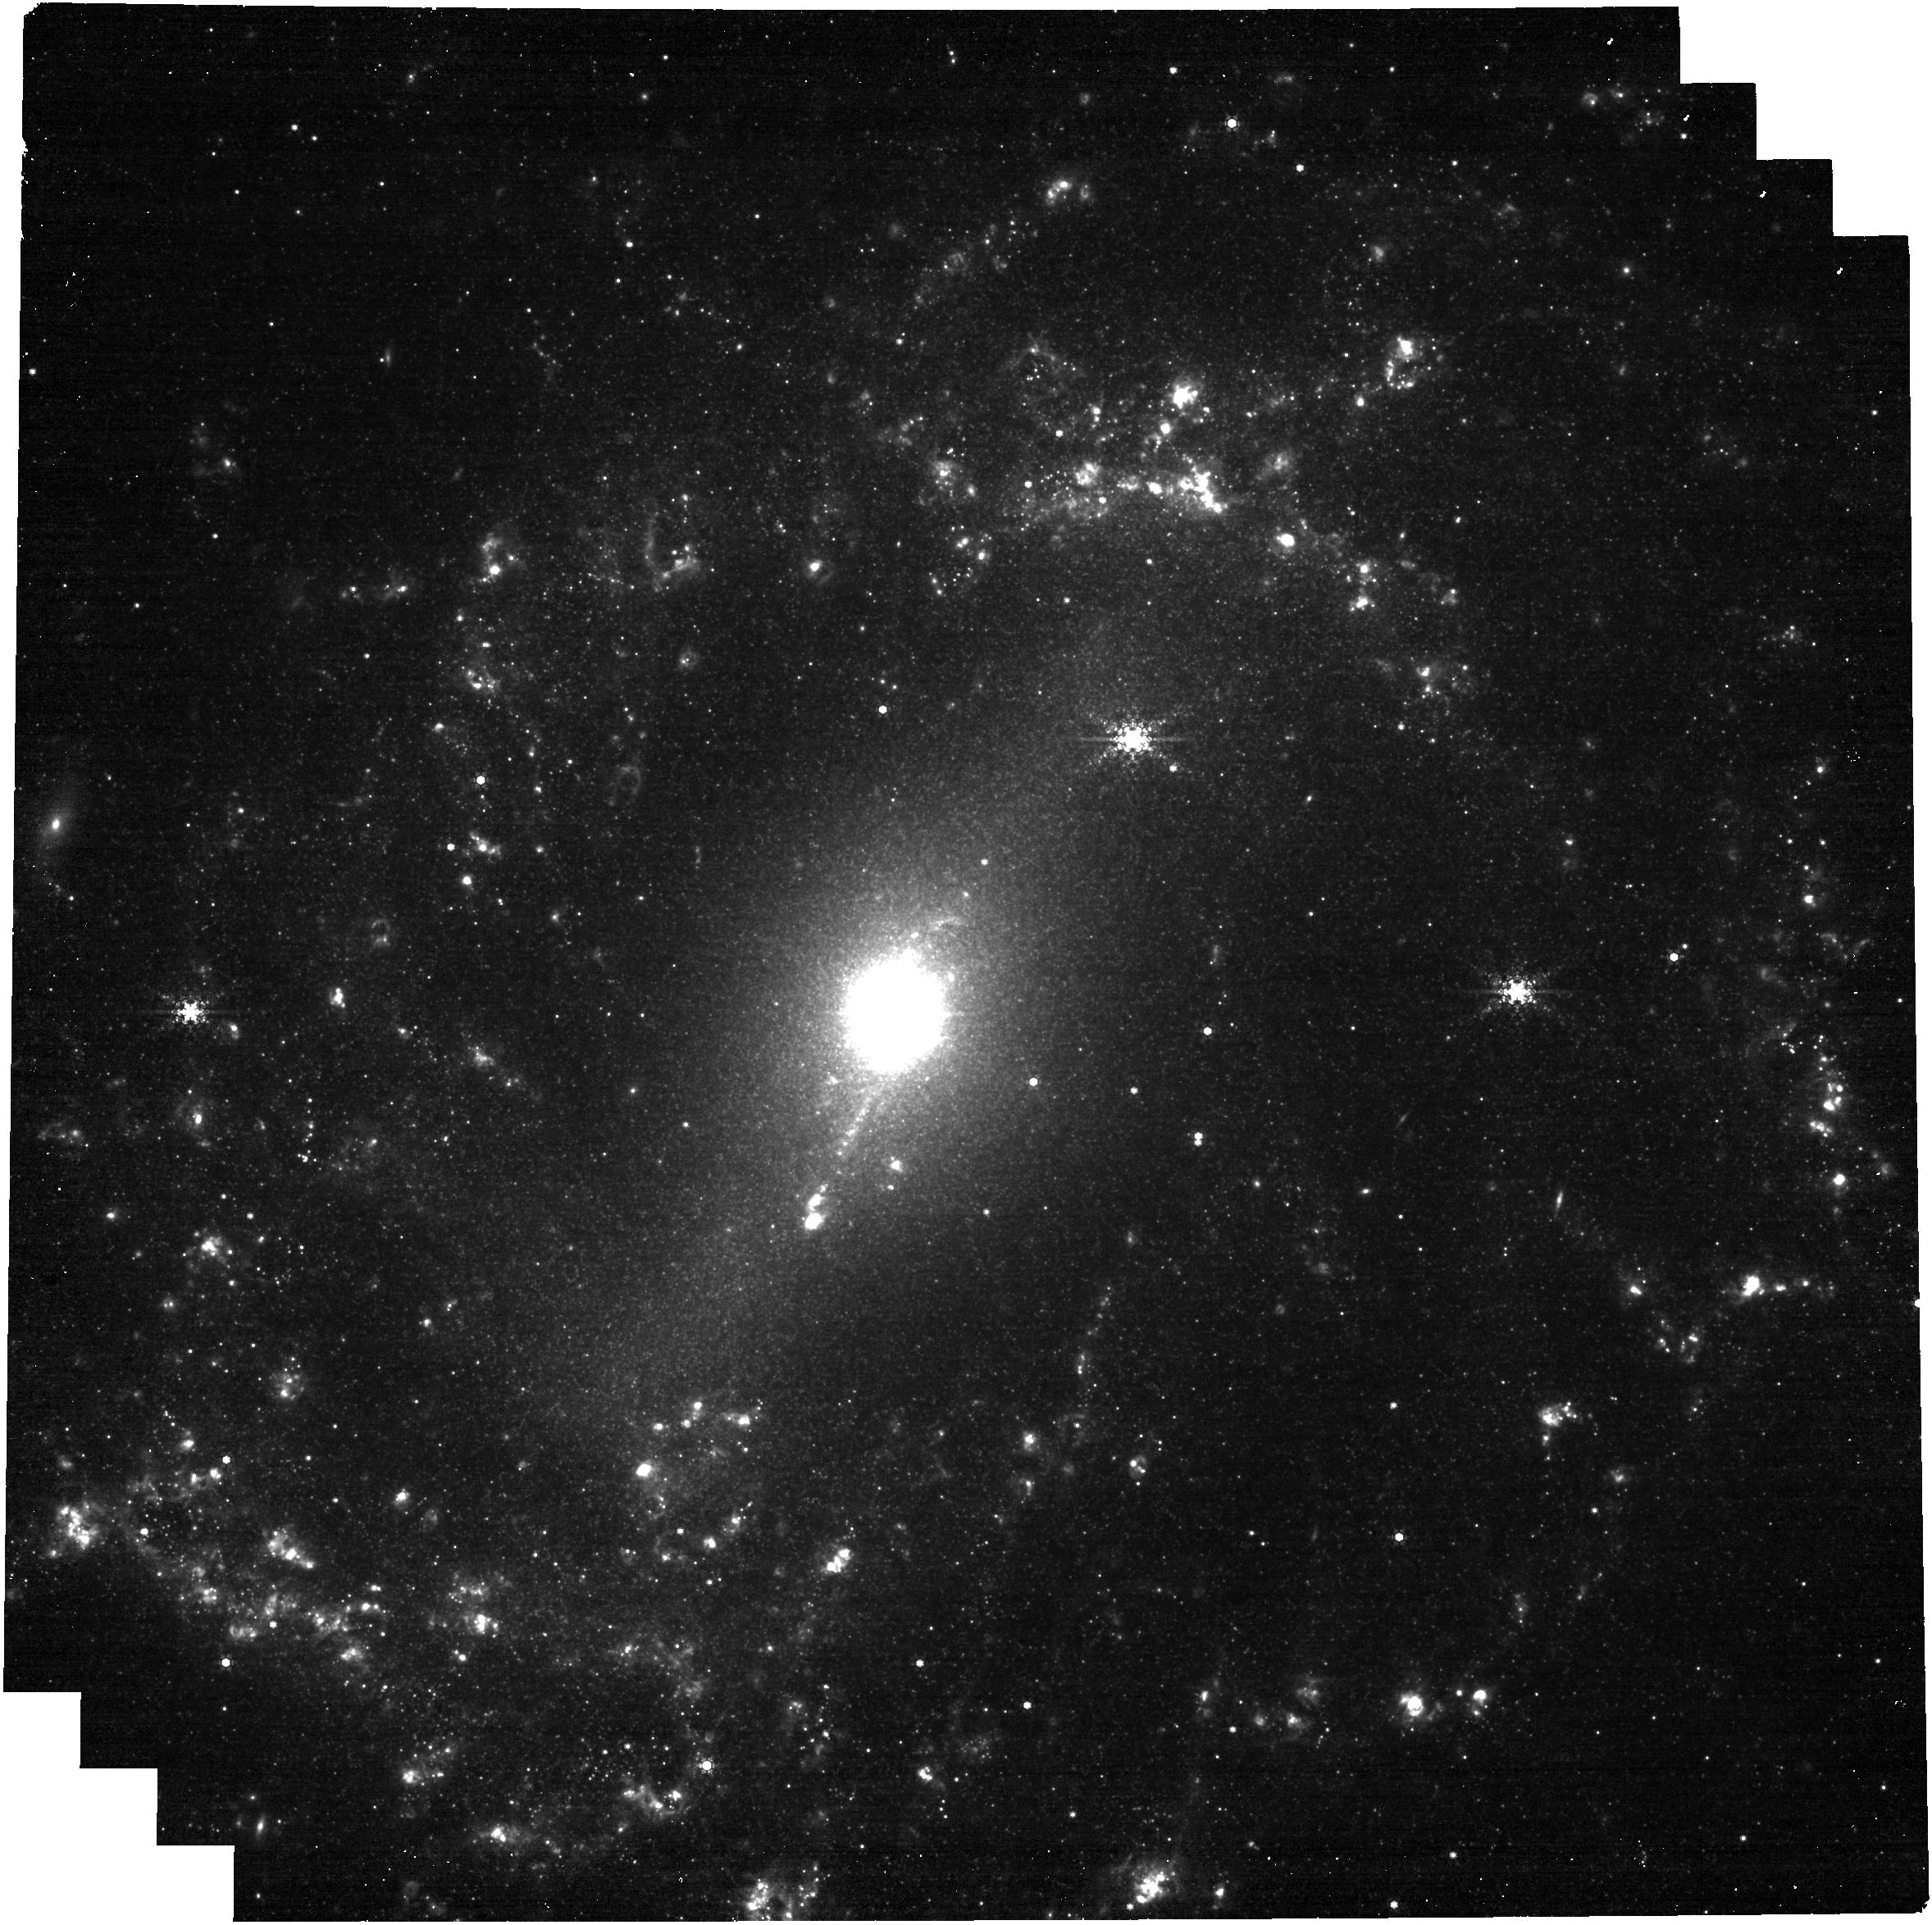
Target: NGC-5643
Instrument: NIRCAM
Filter: F444W+F405N
Exposure: 27 min
Observation ID: jw04793-o017_t015_nircam_f405n-f444w

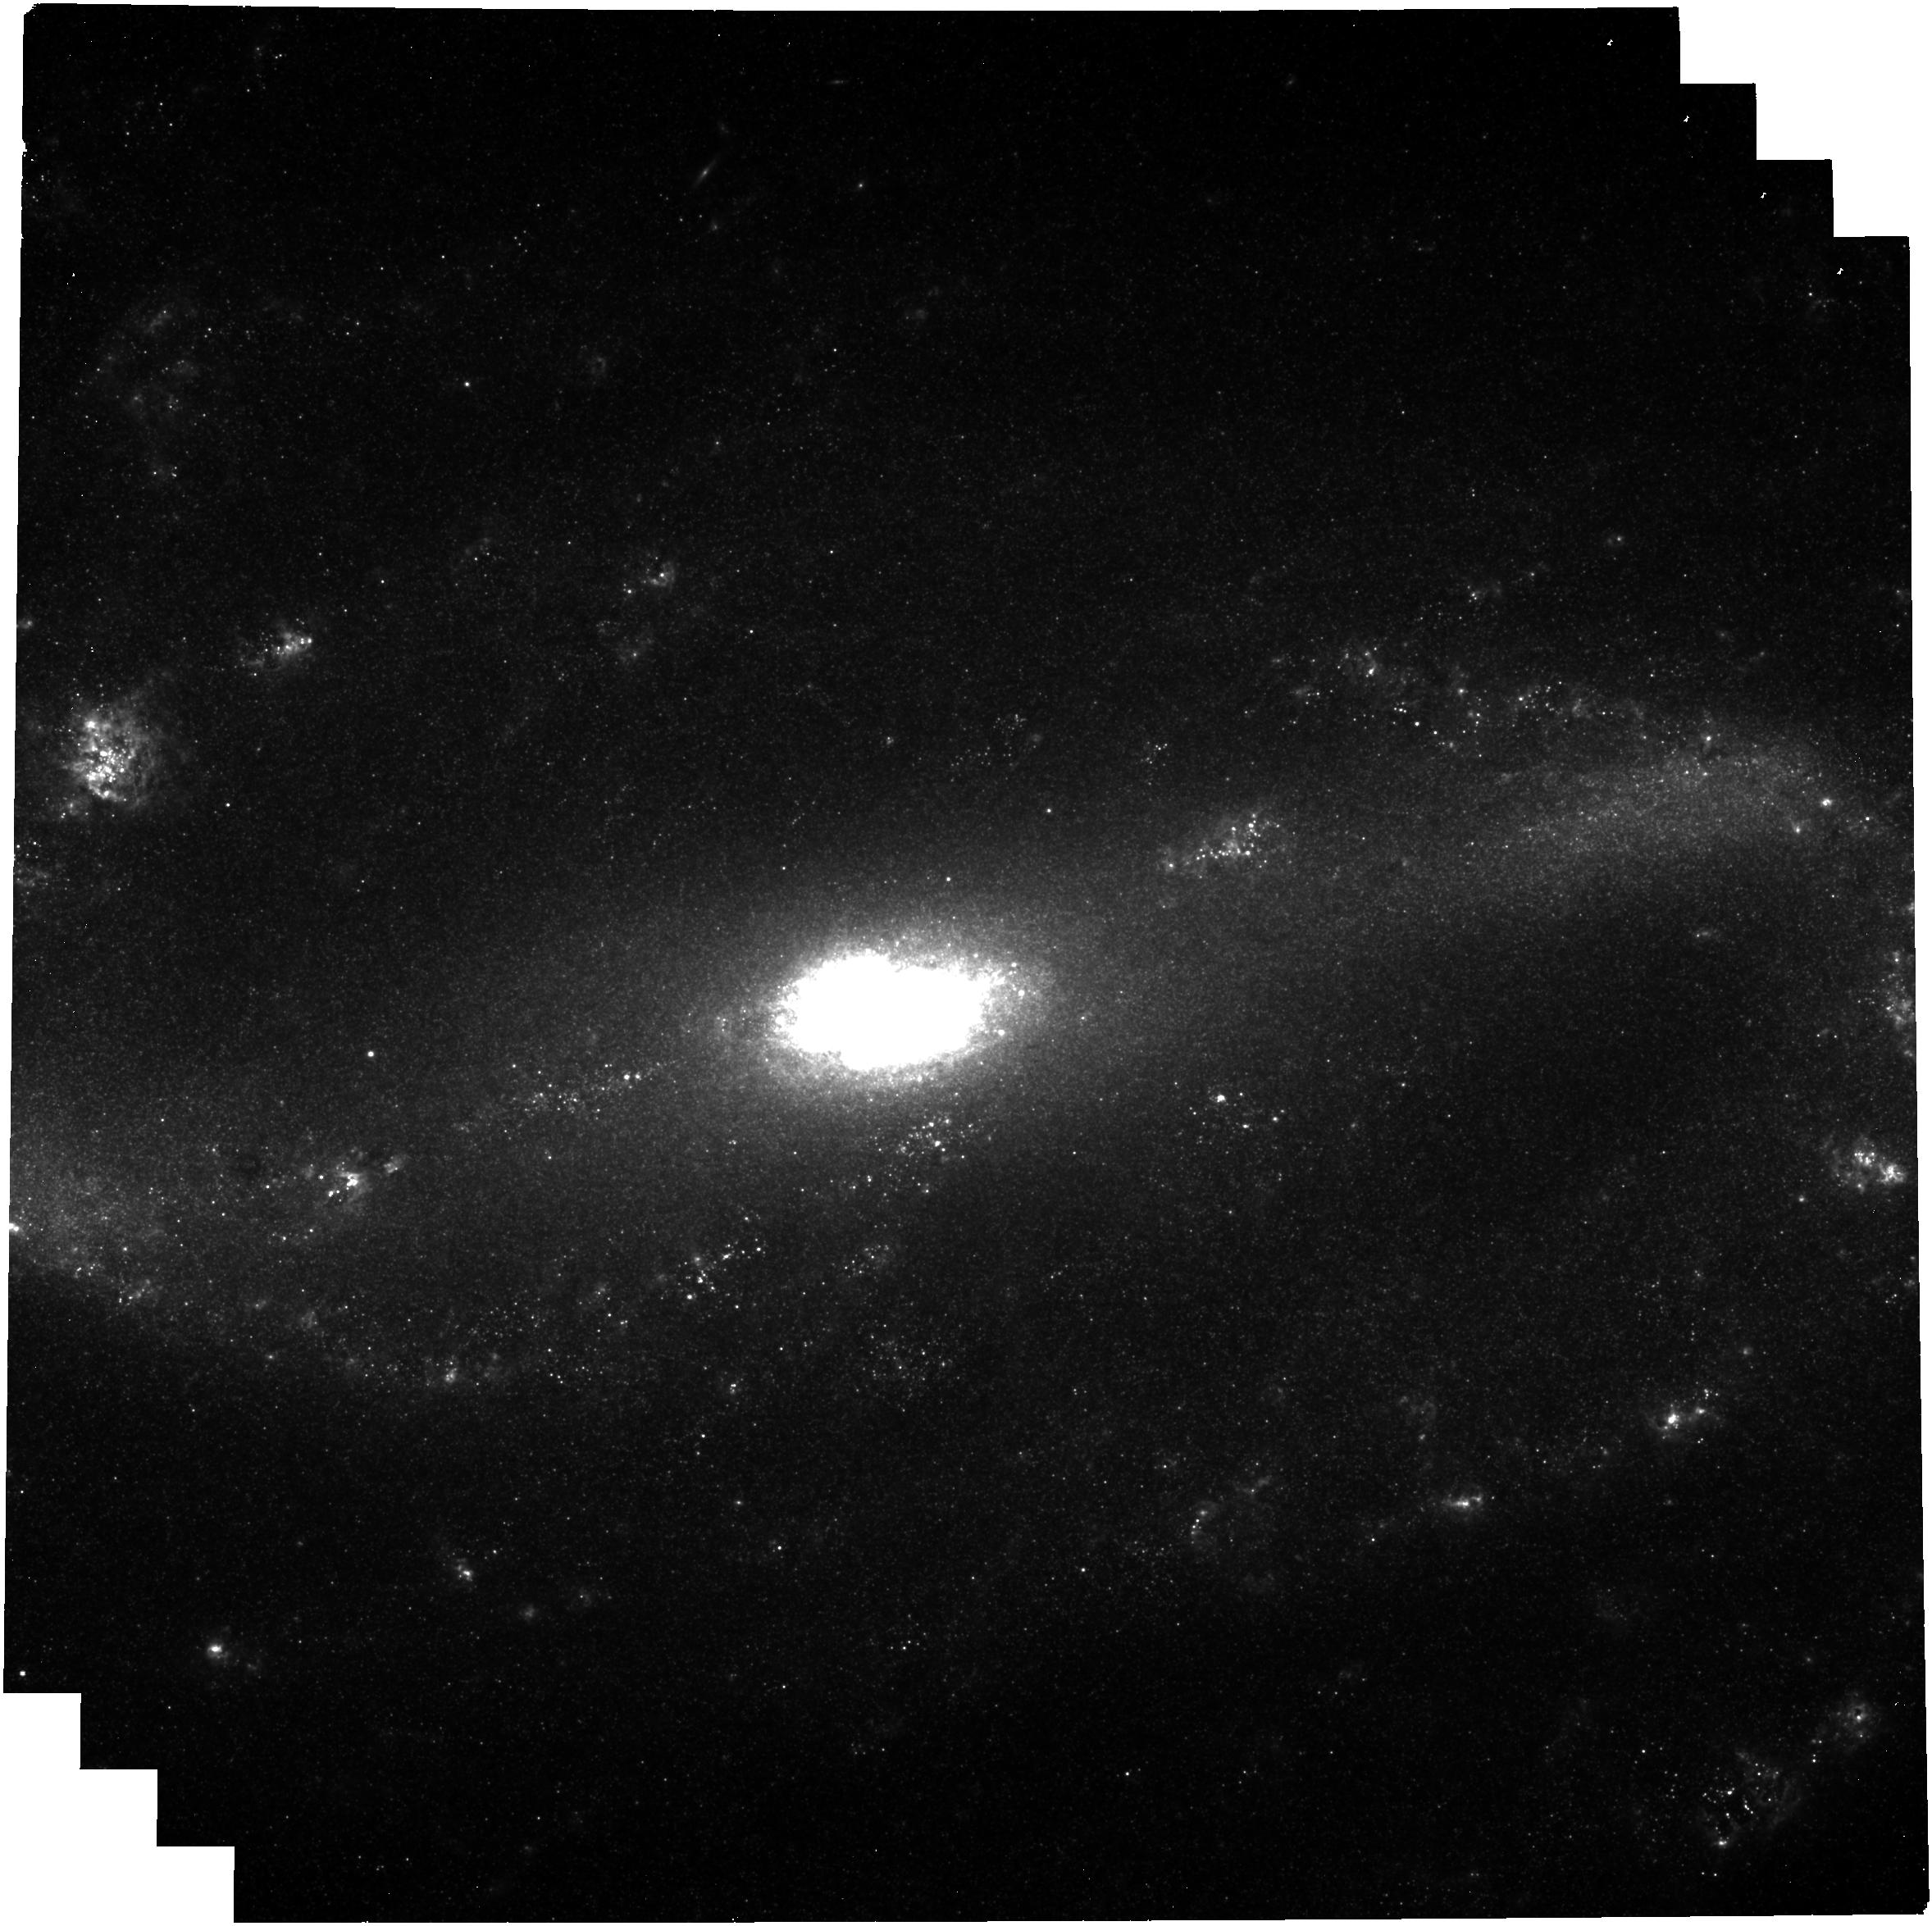
Target: NGC-2903
Instrument: NIRCAM
Filter: F335M
Exposure: 27 min
Observation ID: jw04793-o008_t008_nircam_clear-f335m

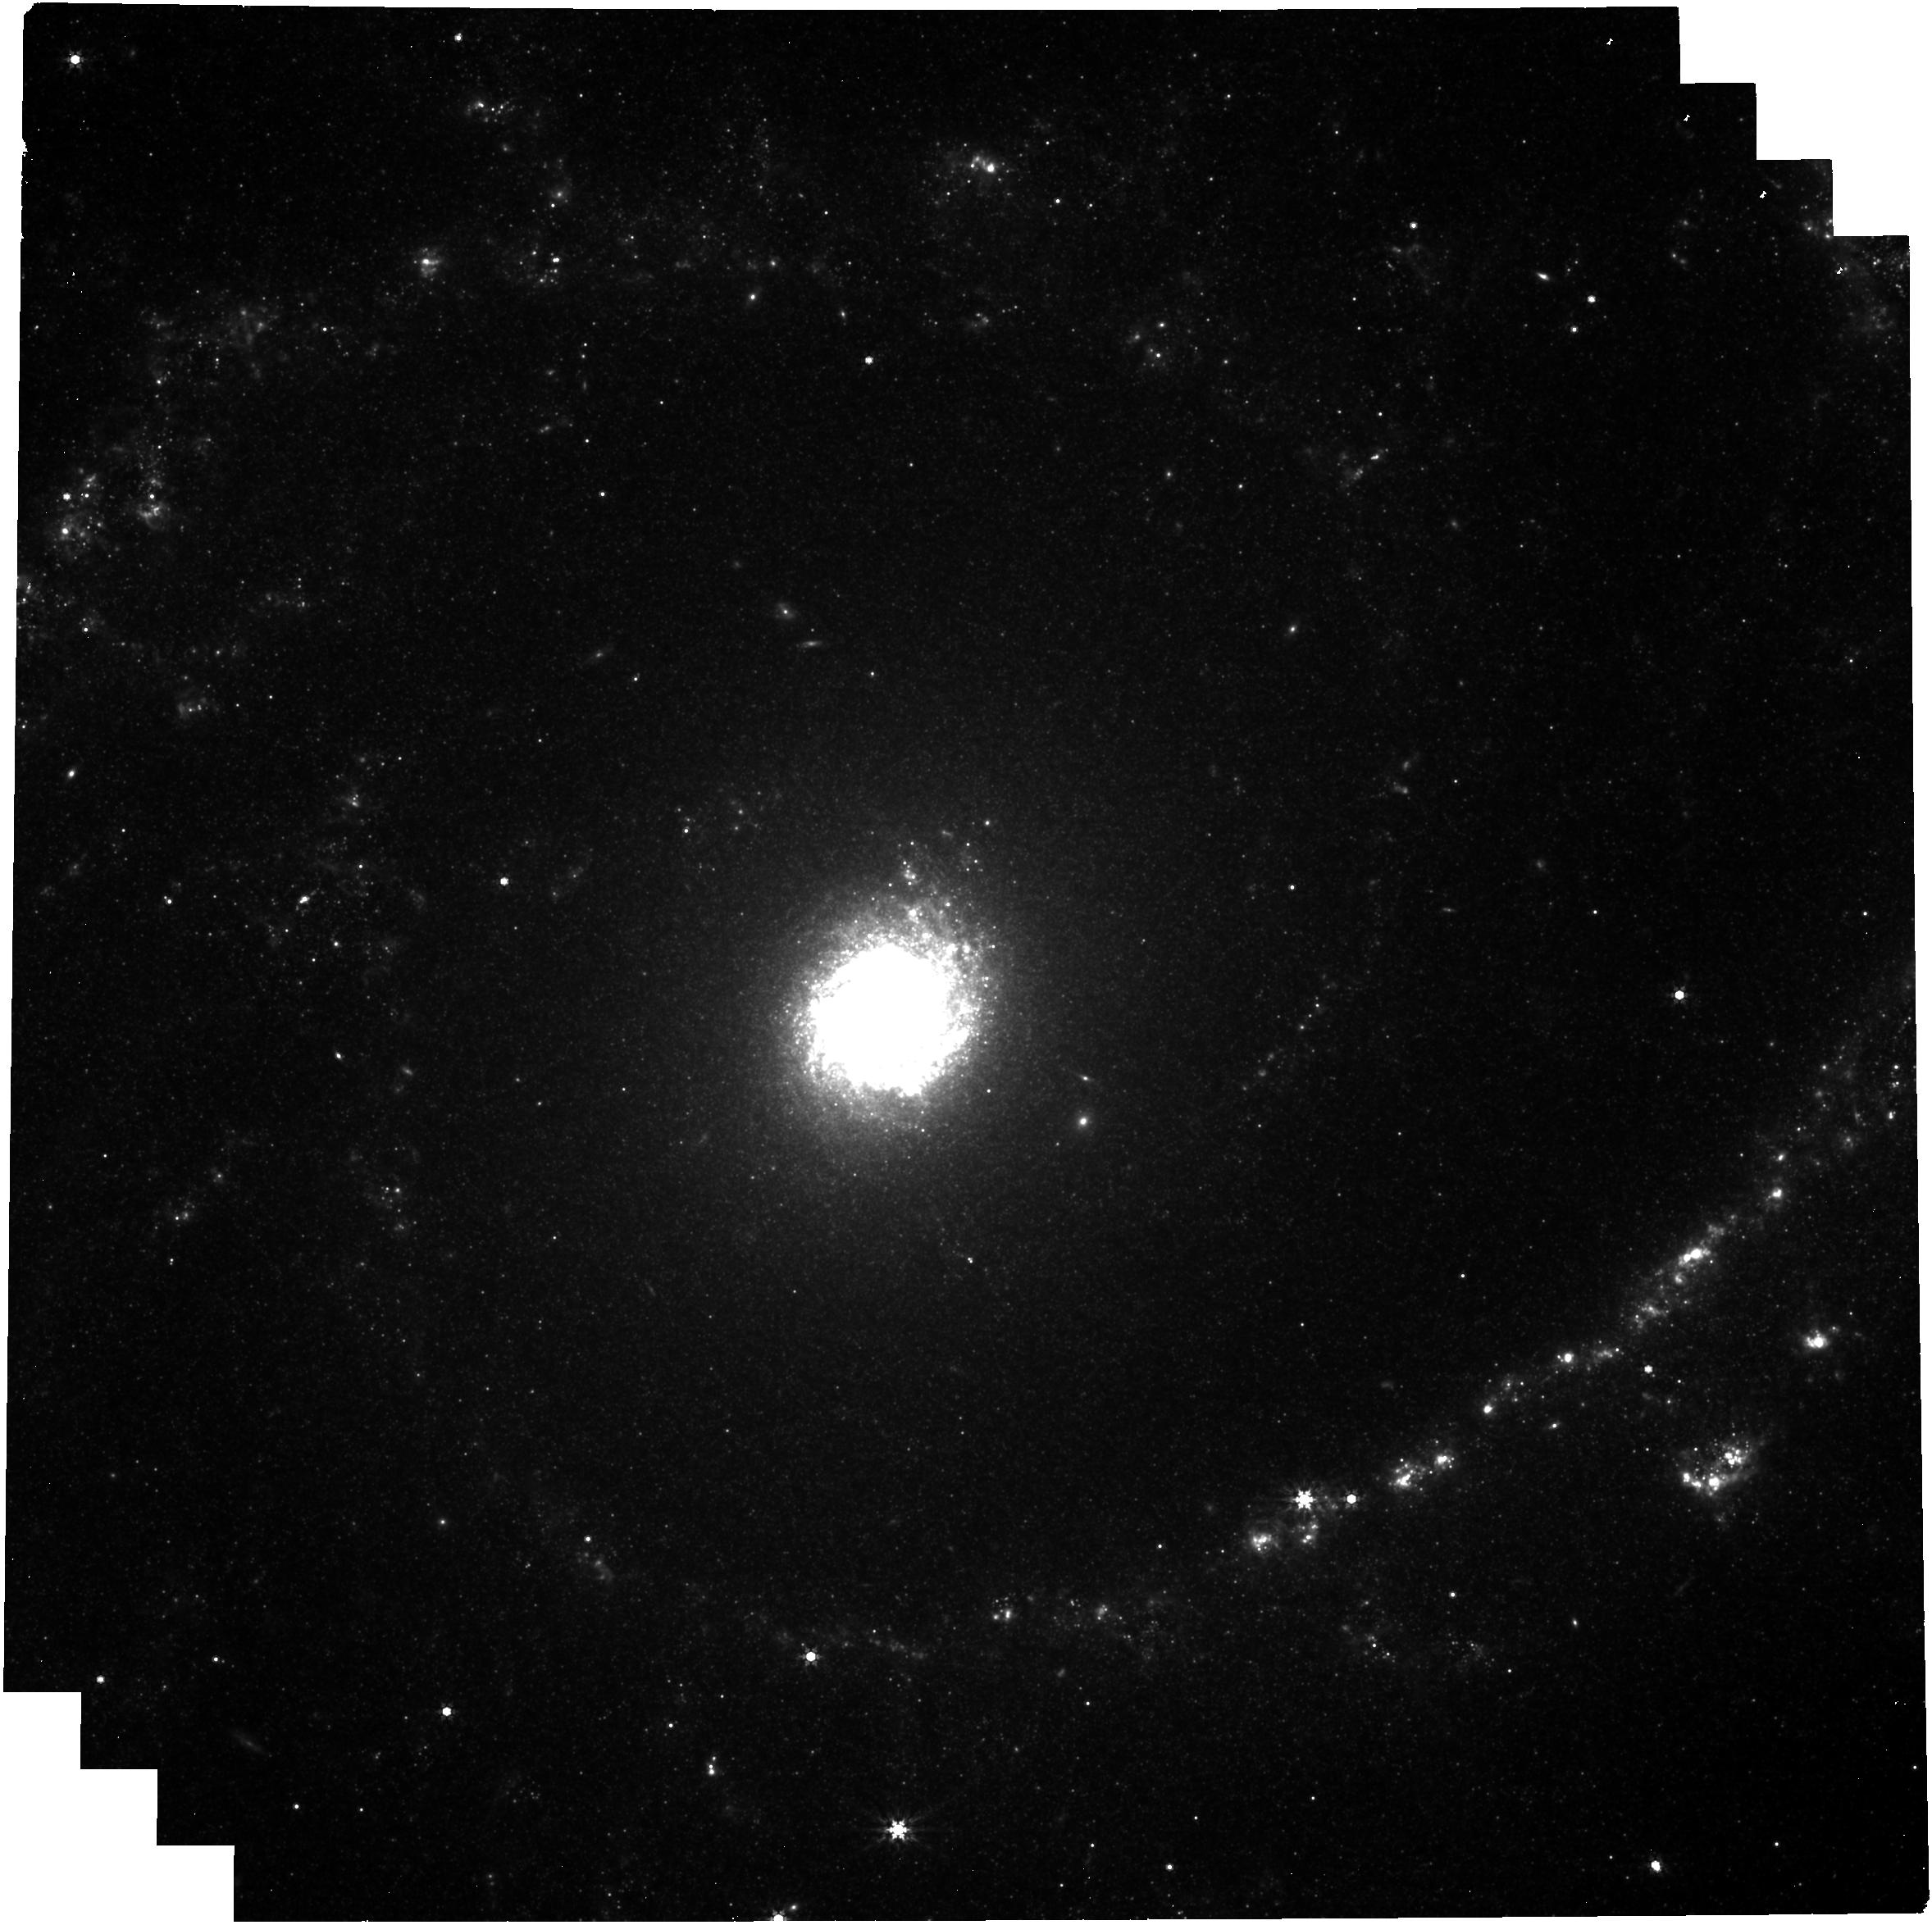
Target: NGC-2997
Instrument: NIRCAM
Filter: F444W
Exposure: 14 min
Observation ID: jw04793-o009_t009_nircam_clear-f444w

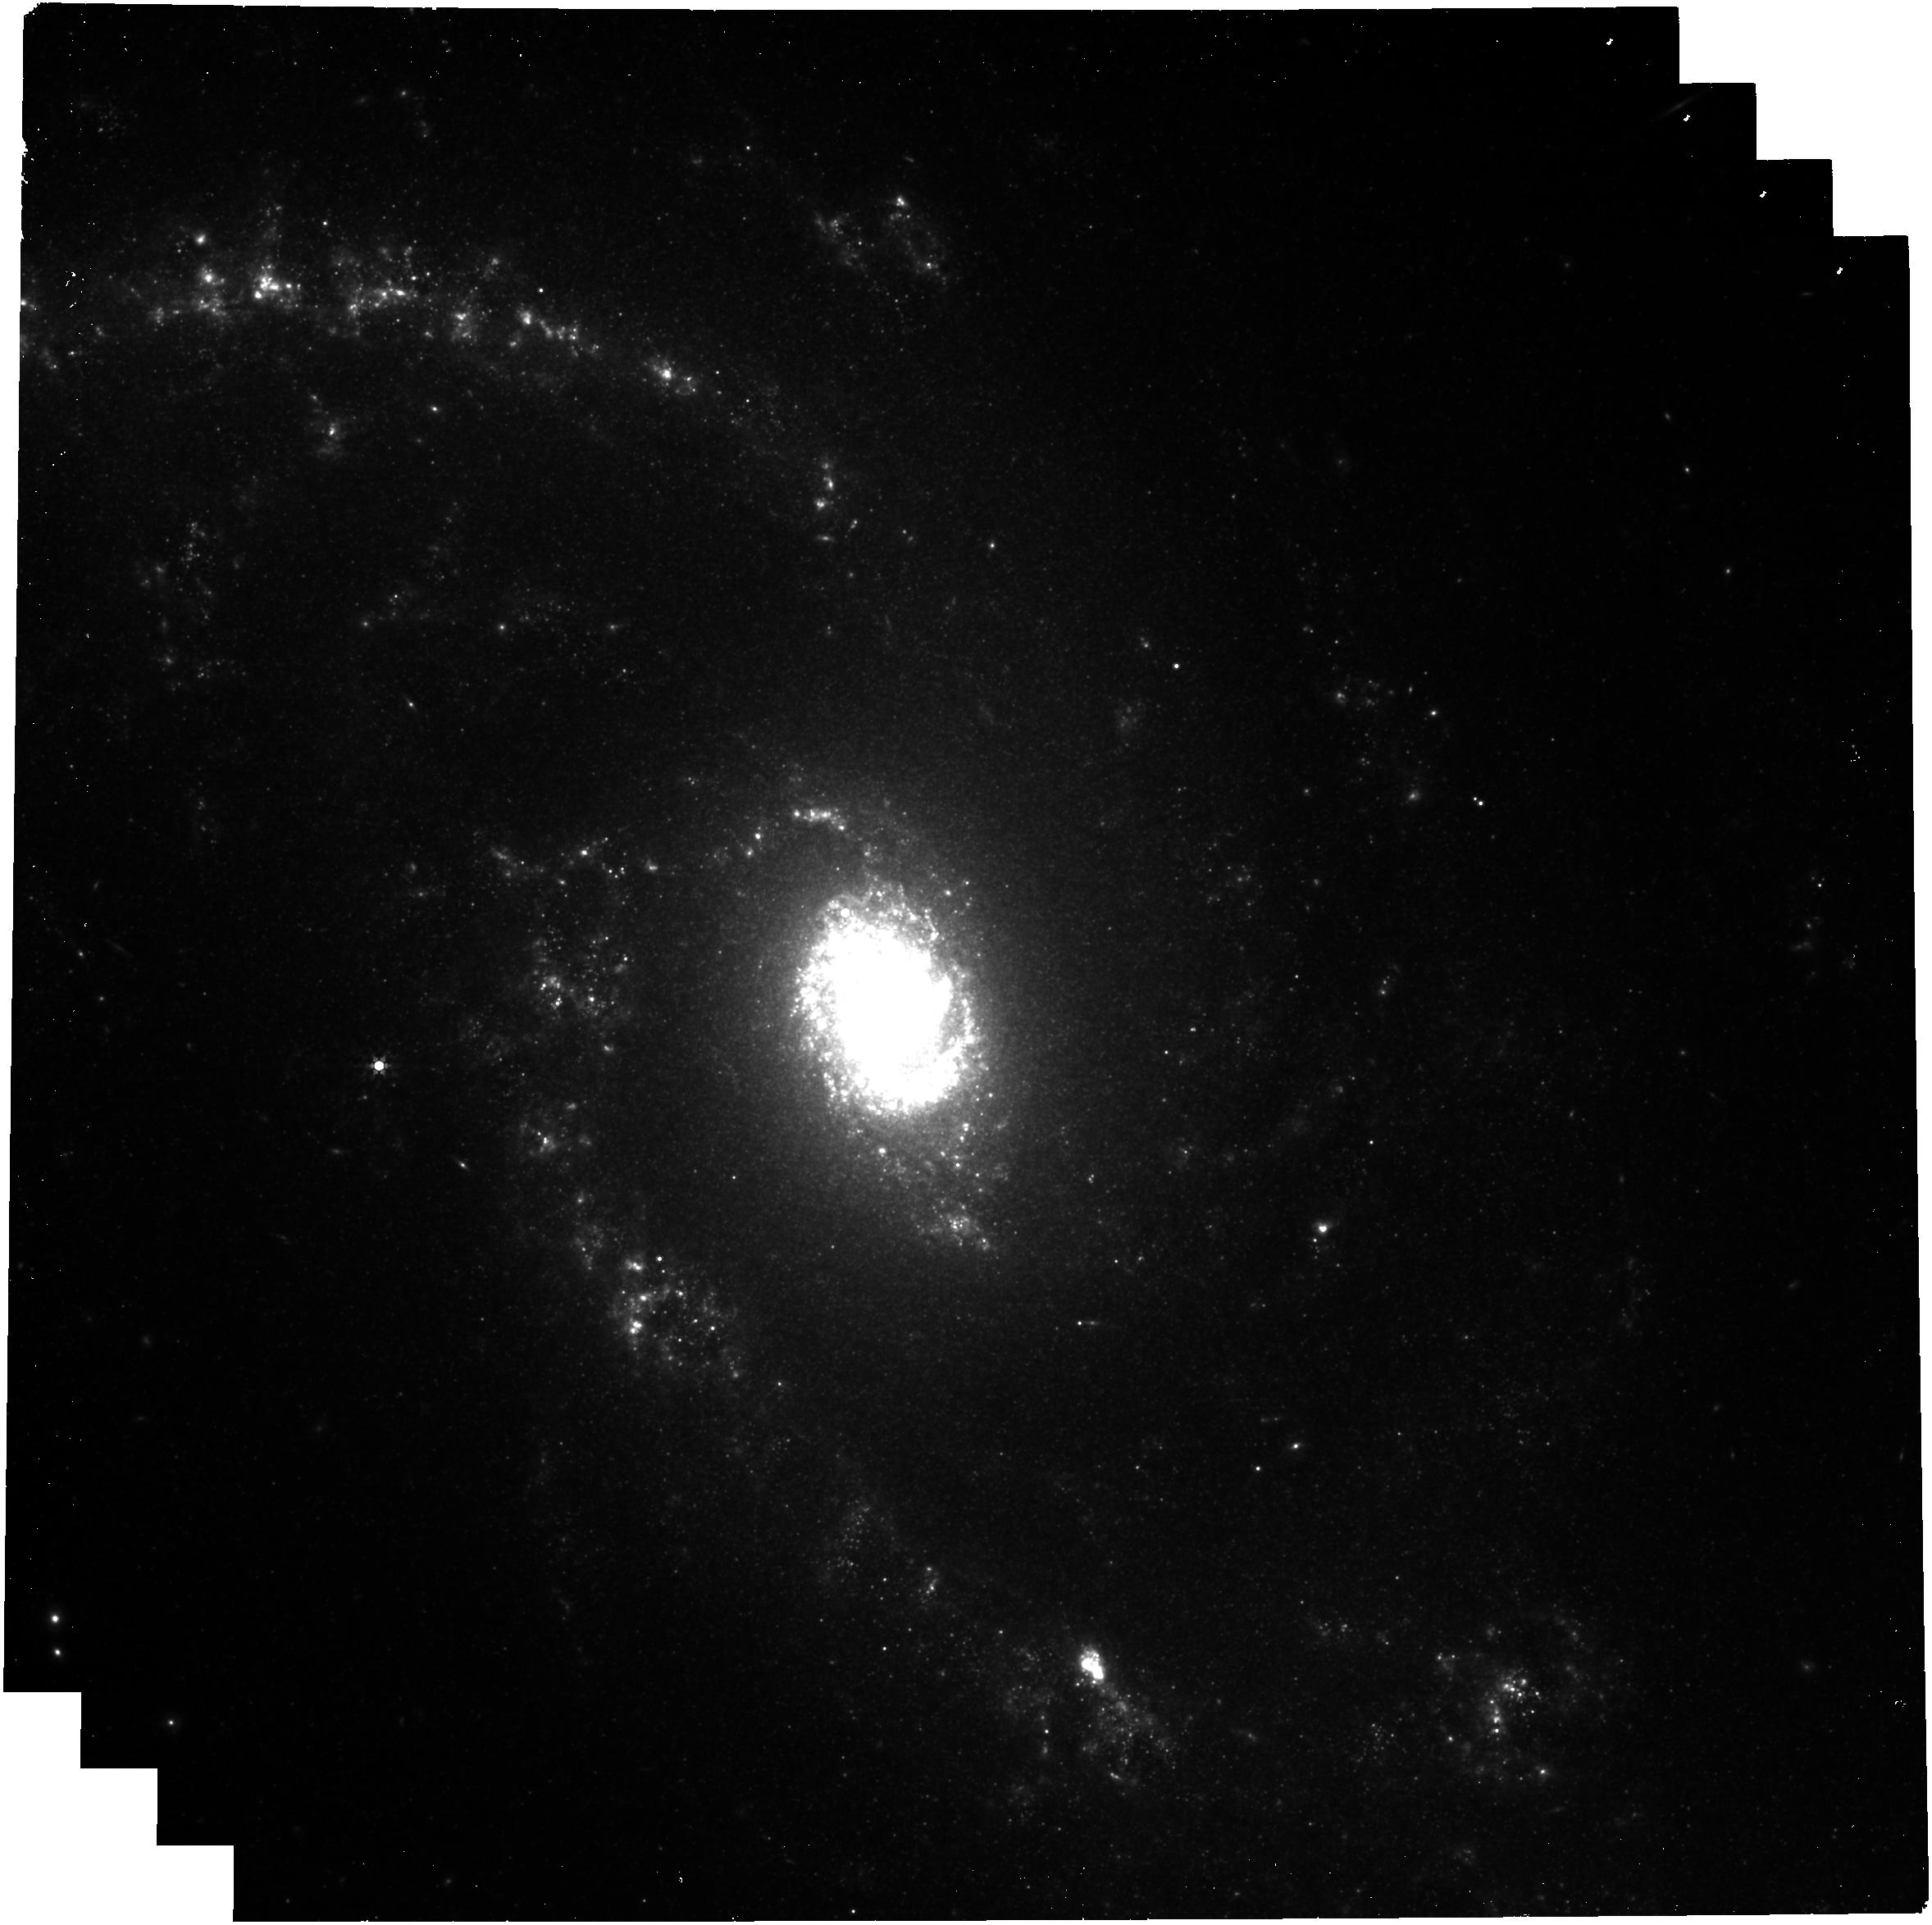
Target: NGC-5248
Instrument: NIRCAM
Filter: F444W
Exposure: 14 min
Observation ID: jw04793-o014_t014_nircam_clear-f444w

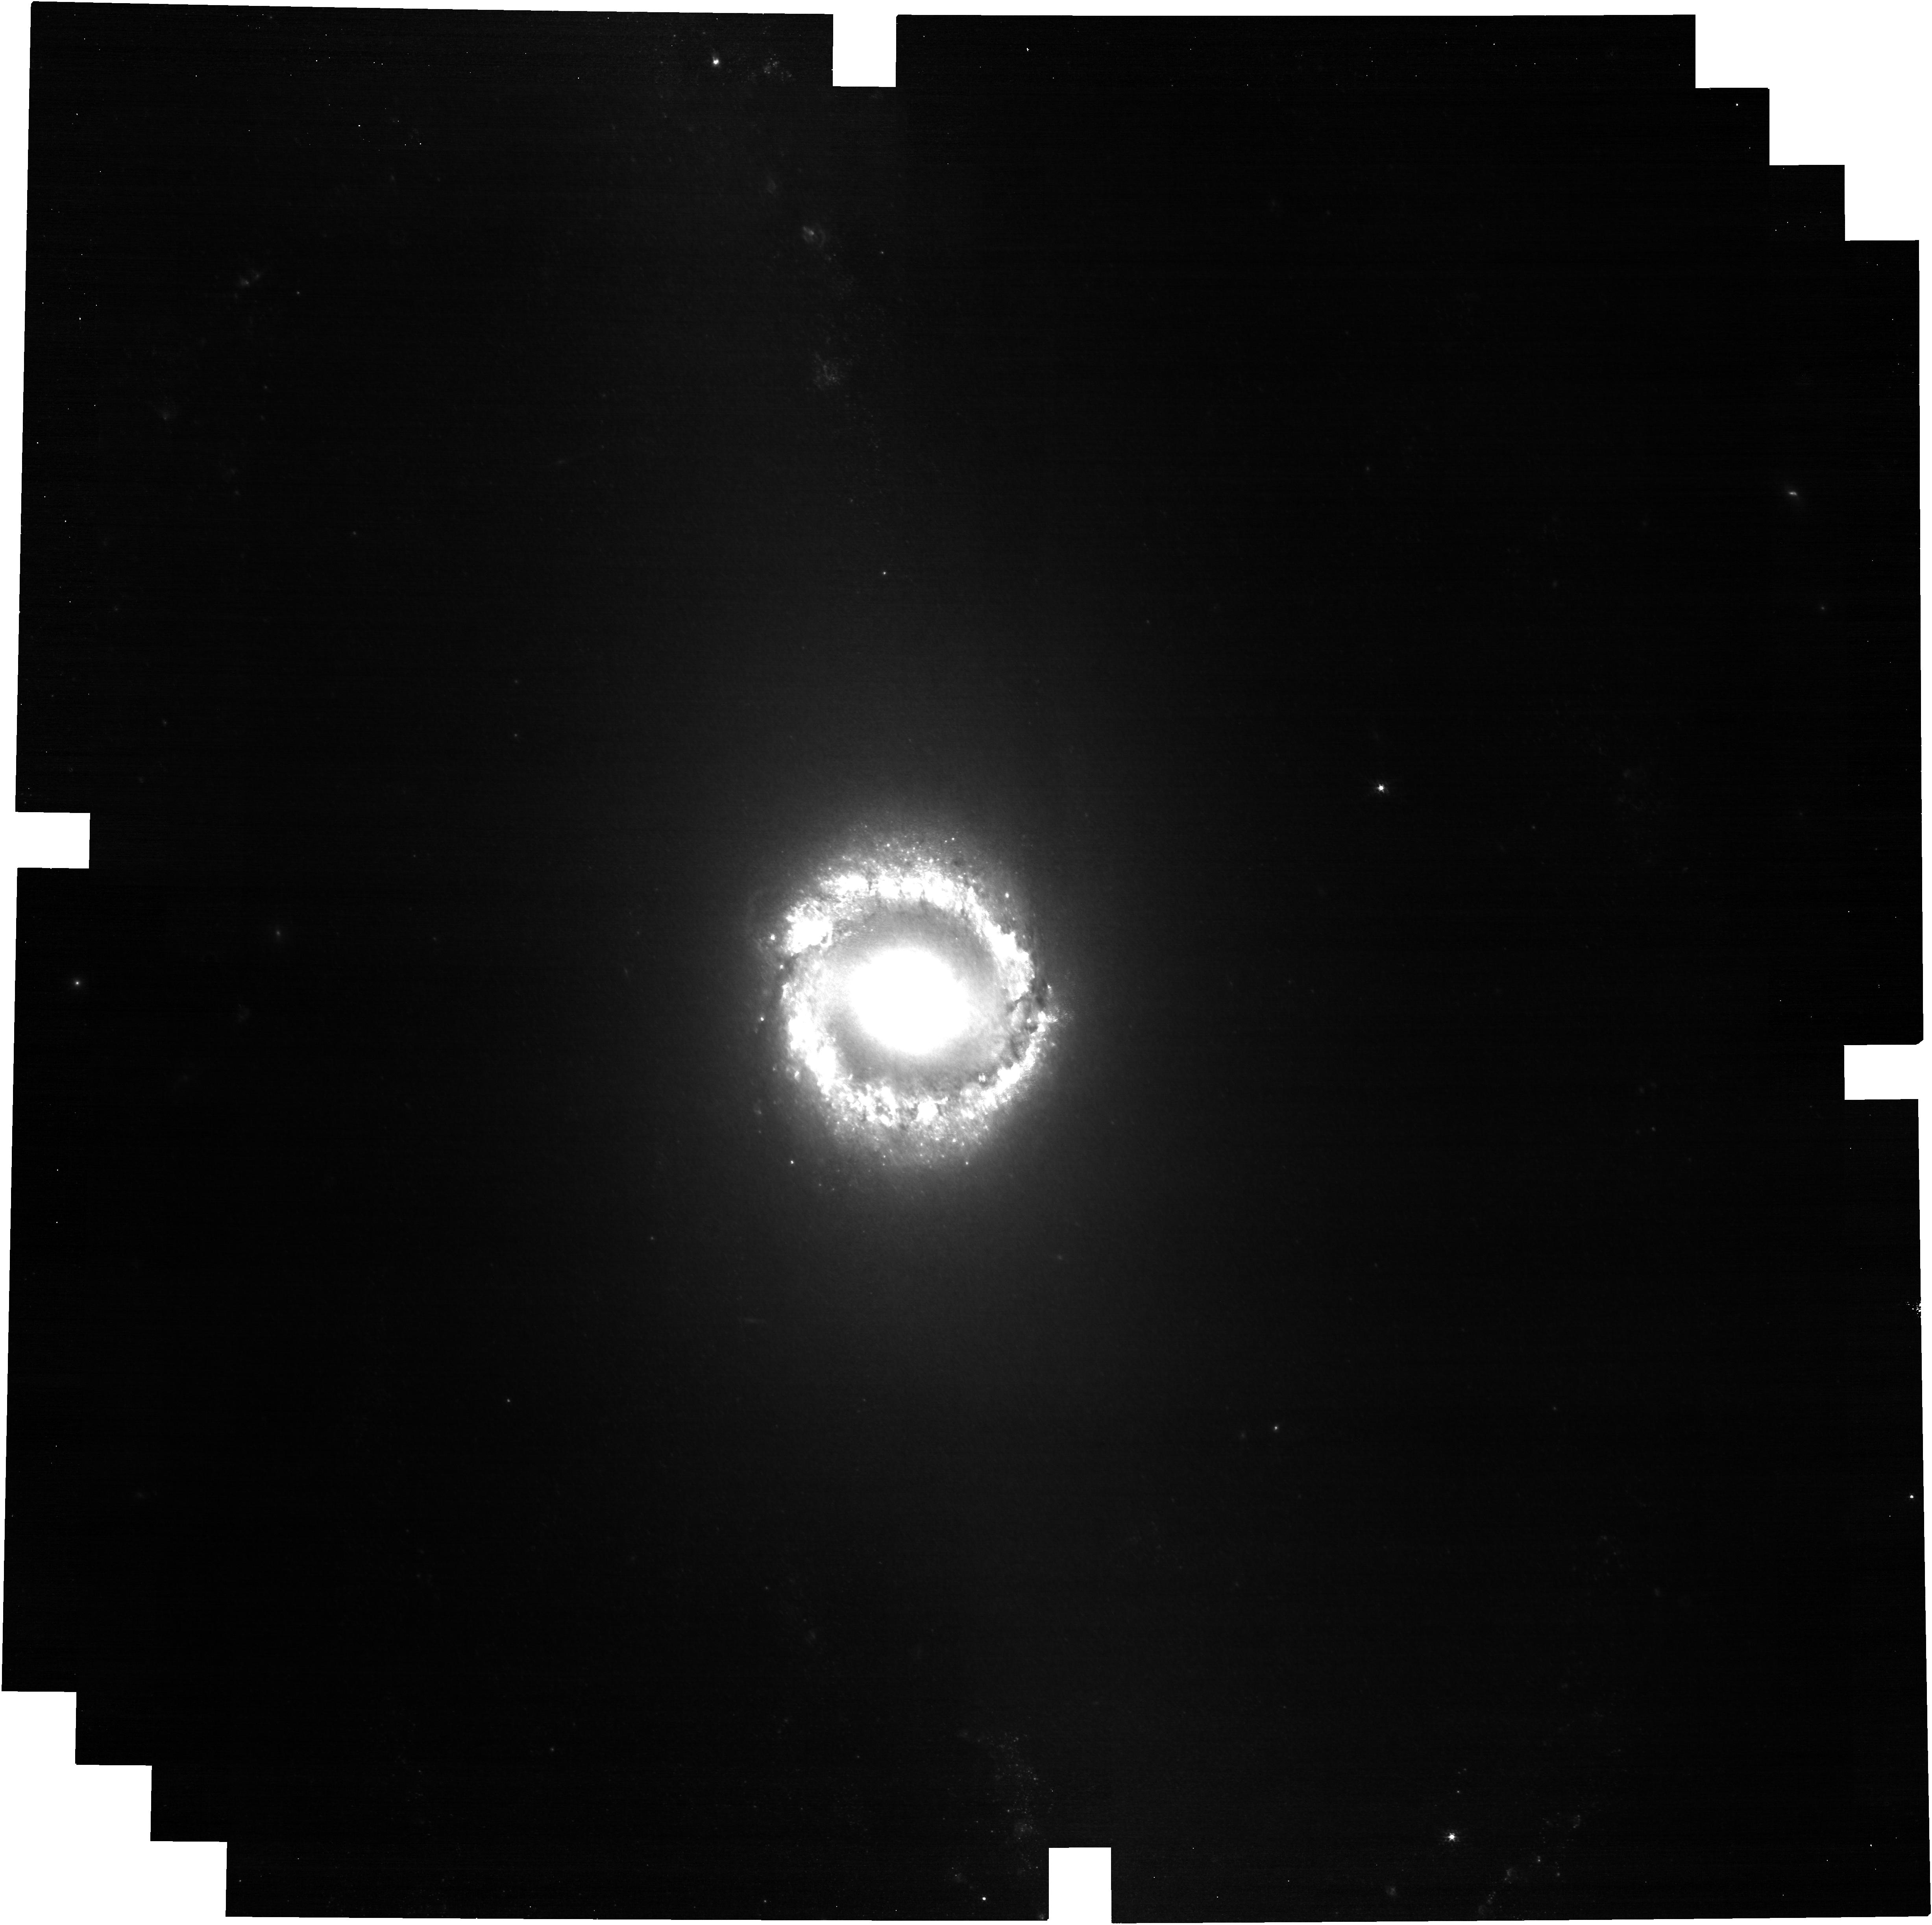
Target: NGC-1097
Instrument: NIRCAM
Filter: F187N
Exposure: 27 min
Observation ID: jw04793-o001_t001_nircam_clear-f187n

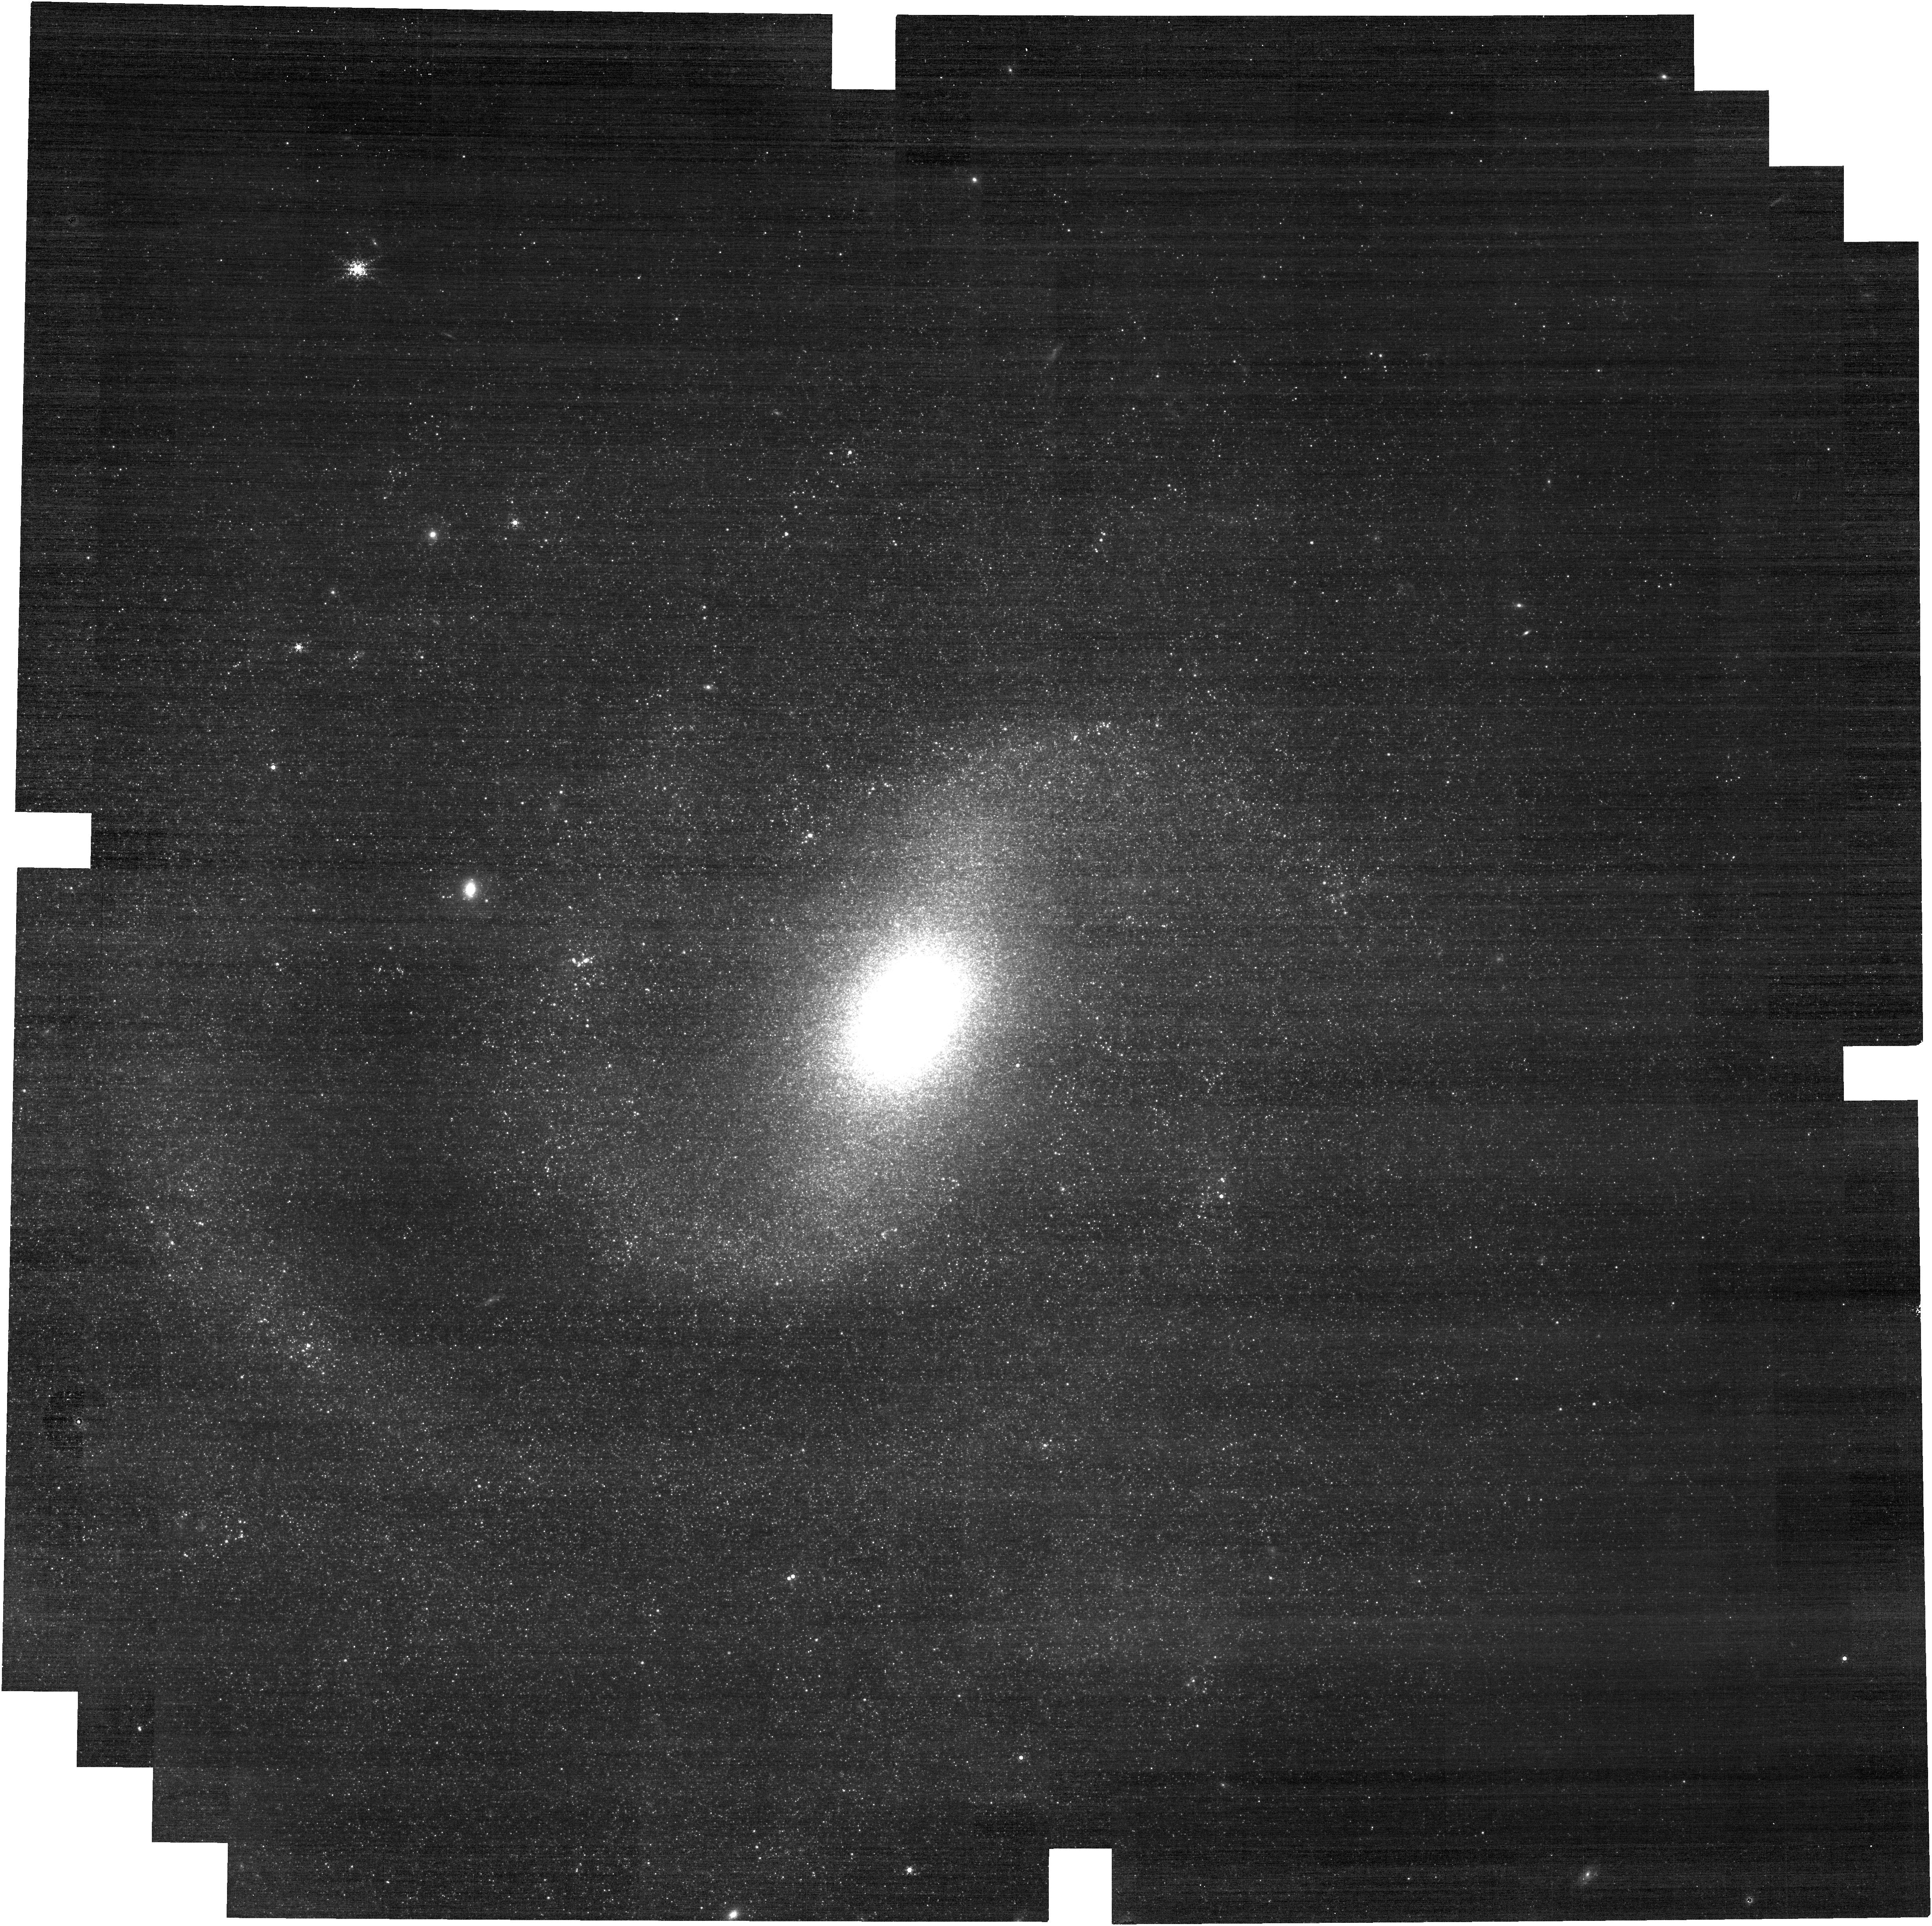
Target: NGC-1637
Instrument: NIRCAM
Filter: F212N
Exposure: 27 min
Observation ID: jw04793-o004_t004_nircam_clear-f212n

Unveiling the physics that govern massive star-formation in extragalactic Central Molecular Zones (eCMZs) (PI: Schinnerer, Eva)

Gas-rich galaxy centers like our own Central Molecular Zone (CMZ) are extreme environments for star formation where many formation promoting or inhibiting forces acting locally or on larger scales compete. CMZs are compact (<1kpc in size) and subject to high extinction, blocking optical light and limiting our understanding of the detailed physical processes at play. Observations that pierce through dust and resolve individual star-forming sites within galaxy centers are scarce. We propose ~10pc (0.2”) resolution NIRCam emission line imaging of a representative, unbiased set of 16 nearby well-studied extragalactic CMZs to provide the first robust statistical assessment of CMZ star formation properties (age, mass, size, location etc.), compare to in progress ALMA ~0.25” mapping of their molecular gas giving cloud properties, and correlate these with global CMZ and galaxy properties to determine whether local processes (i.e. stellar feedback) or large-scale environment control their star formation activity and answer if the unexpected properties of our own CMZ are unusual or common. We will obtain continuum-subtracted maps of five NIR emission lines: Pa alpha, Br alpha, the [FeII] line at 1.64 micron, the H2 line at 2.12 micron, and the 3.3 micron PAH feature which together provide well-understood diagnostics to map the location, amount, and (relative) age of embedded sites of massive star formation. This comprehensive study will provide the urgently needed data to distinguish between theories for CMZ star formation that either argue for a highly time-variable evolution caused by local processes or a more steady-state evolution regulated by the large-scale environment.